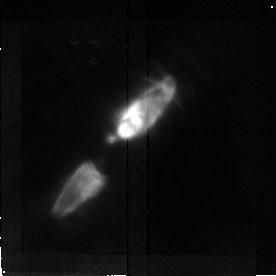
Target: CRL2688. Instrument: NICMOS/NIC2. Filter: F187N. Exposure: 15 min. Observation ID: n3uv01010

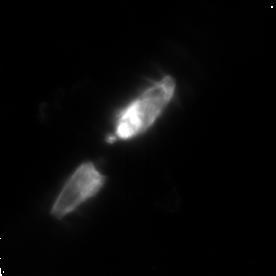
Target: CRL2688. Instrument: NICMOS/NIC2. Filter: POL240L. Exposure: 20 min. Observation ID: n3uv01080

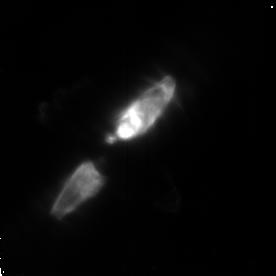
Target: CRL2688. Instrument: NICMOS/NIC2. Filter: POL0L. Exposure: 20 min. Observation ID: n3uv01060

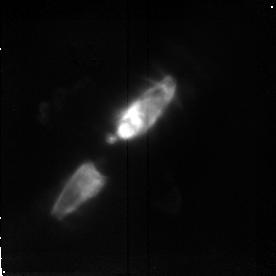
Target: CRL2688. Instrument: NICMOS/NIC2. Filter: F190N. Exposure: 19 min. Observation ID: n3uv01020

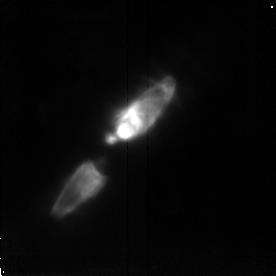
Target: CRL2688. Instrument: NICMOS/NIC2. Filter: F215N. Exposure: 20 min. Observation ID: n3uv01040

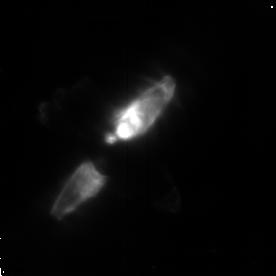
Target: CRL2688. Instrument: NICMOS/NIC2. Filter: POL120L. Exposure: 20 min. Observation ID: n3uv01070

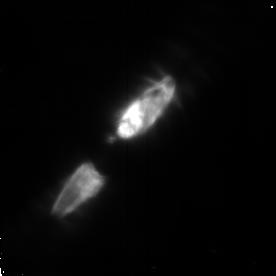
Target: CRL2688. Instrument: NICMOS/NIC2. Filter: F165M. Exposure: 11 min. Observation ID: n3uv01050

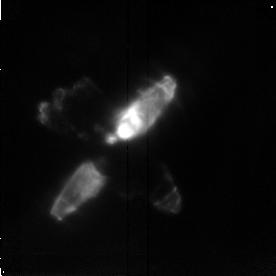
Target: CRL2688. Instrument: NICMOS/NIC2. Filter: F212N. Exposure: 20 min. Observation ID: n3uv01030

THE EGG NEBULA (PI: Hines, Dean C.)

CRL 2688 is a bipolar reflection nebula surrounding a post-asymptotic giant branch star and is in transition to becoming a planetary nebula. Ground-based near-IR molecular imaging suggests dramatically different morphology than seen in the optical and near-IR continuum. A dusty molecular torus apparently surrounds the central star. In addition, the reflection nebula is highly polarized, and therefore provides an ideal object with which to demonstrate the unique polarimetric capability of NICMOS. Our observations will provide high resolution imaging polarimetry, and Pa_alpha and H_2 line imaging. The narrow band images will reveal dramatically different morphology while the imaging polarimetry will constrain the location and number of illuminating sources --- the optical WFPC2 image suggests that multiple "search-light" beams illuminate the scattering dust. The location and distribution of the scattered light compared with the Optical/IR colors will also constrain the nature of the scattering dust. The line imaging, especially the H_2 images, will provide clues to the origin and excitation of the molecular gas, which apparently lies beyond the region of enhanced dust density as found in the mid-IR.